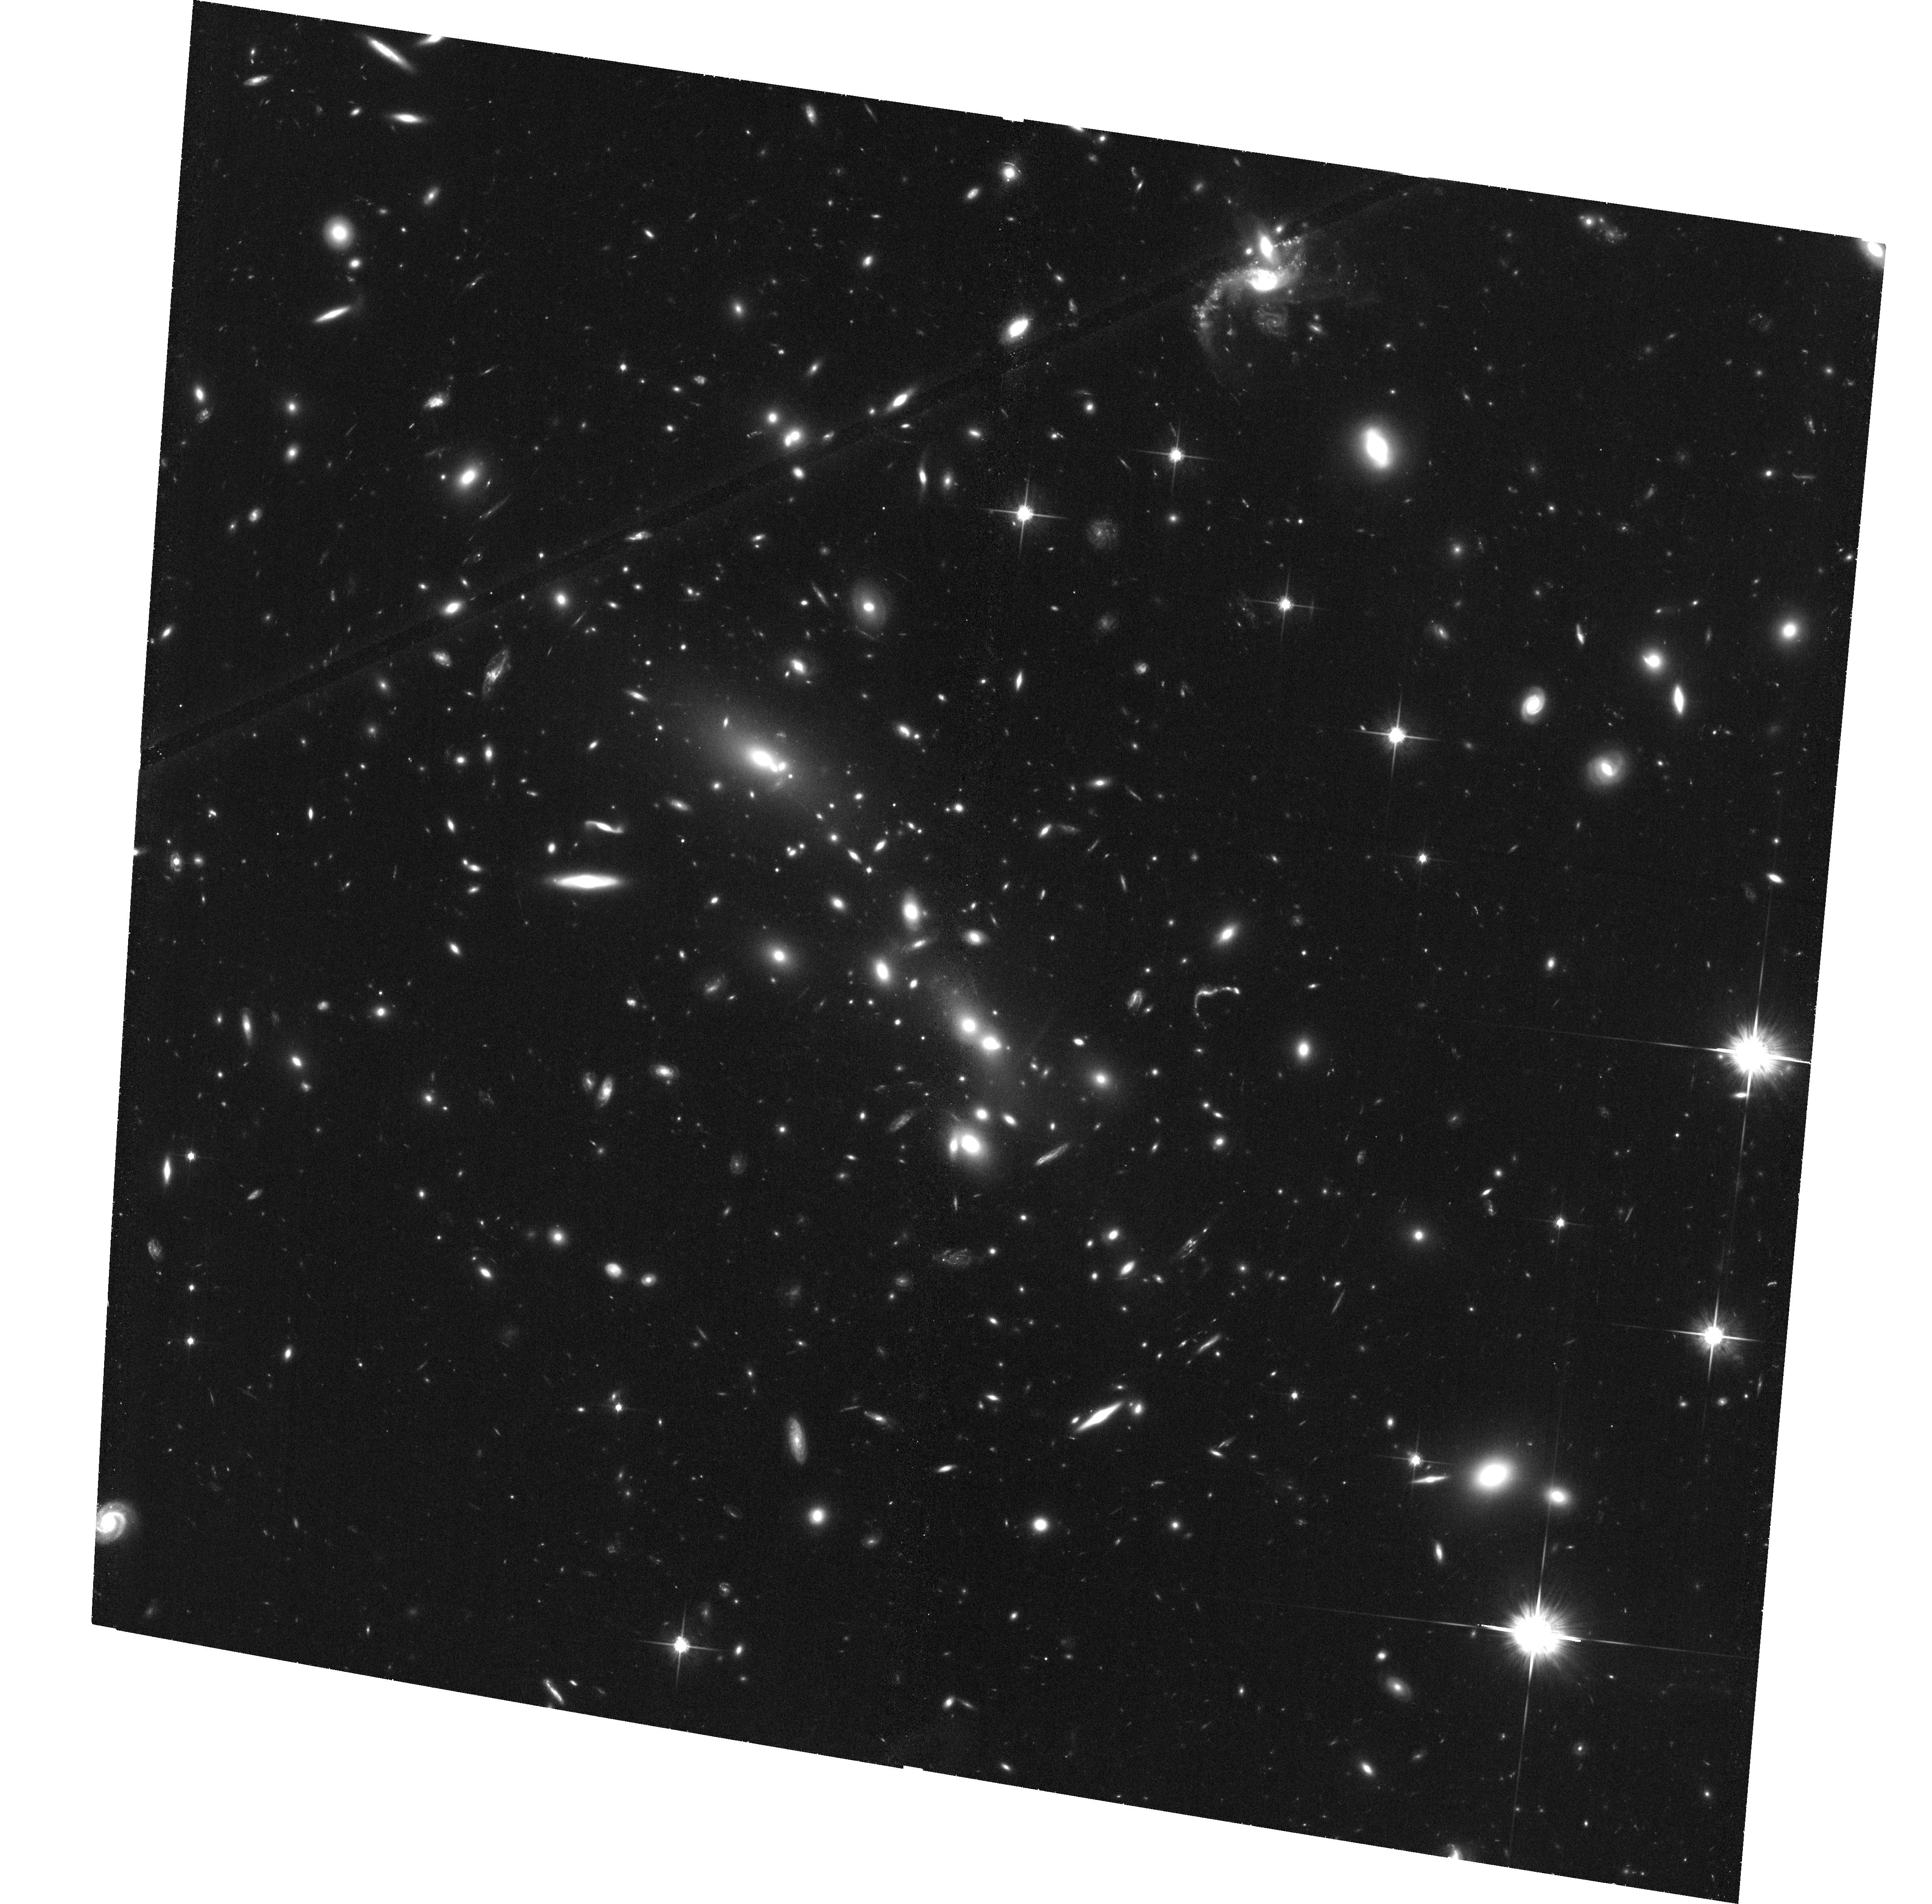
Target: MACSJ0358.8-2955. Instrument: ACS/WFC. Filter: F814W. Exposure: 1.3 h. Observation ID: hst_12313_01_acs_wfc_f814w_jbgy01

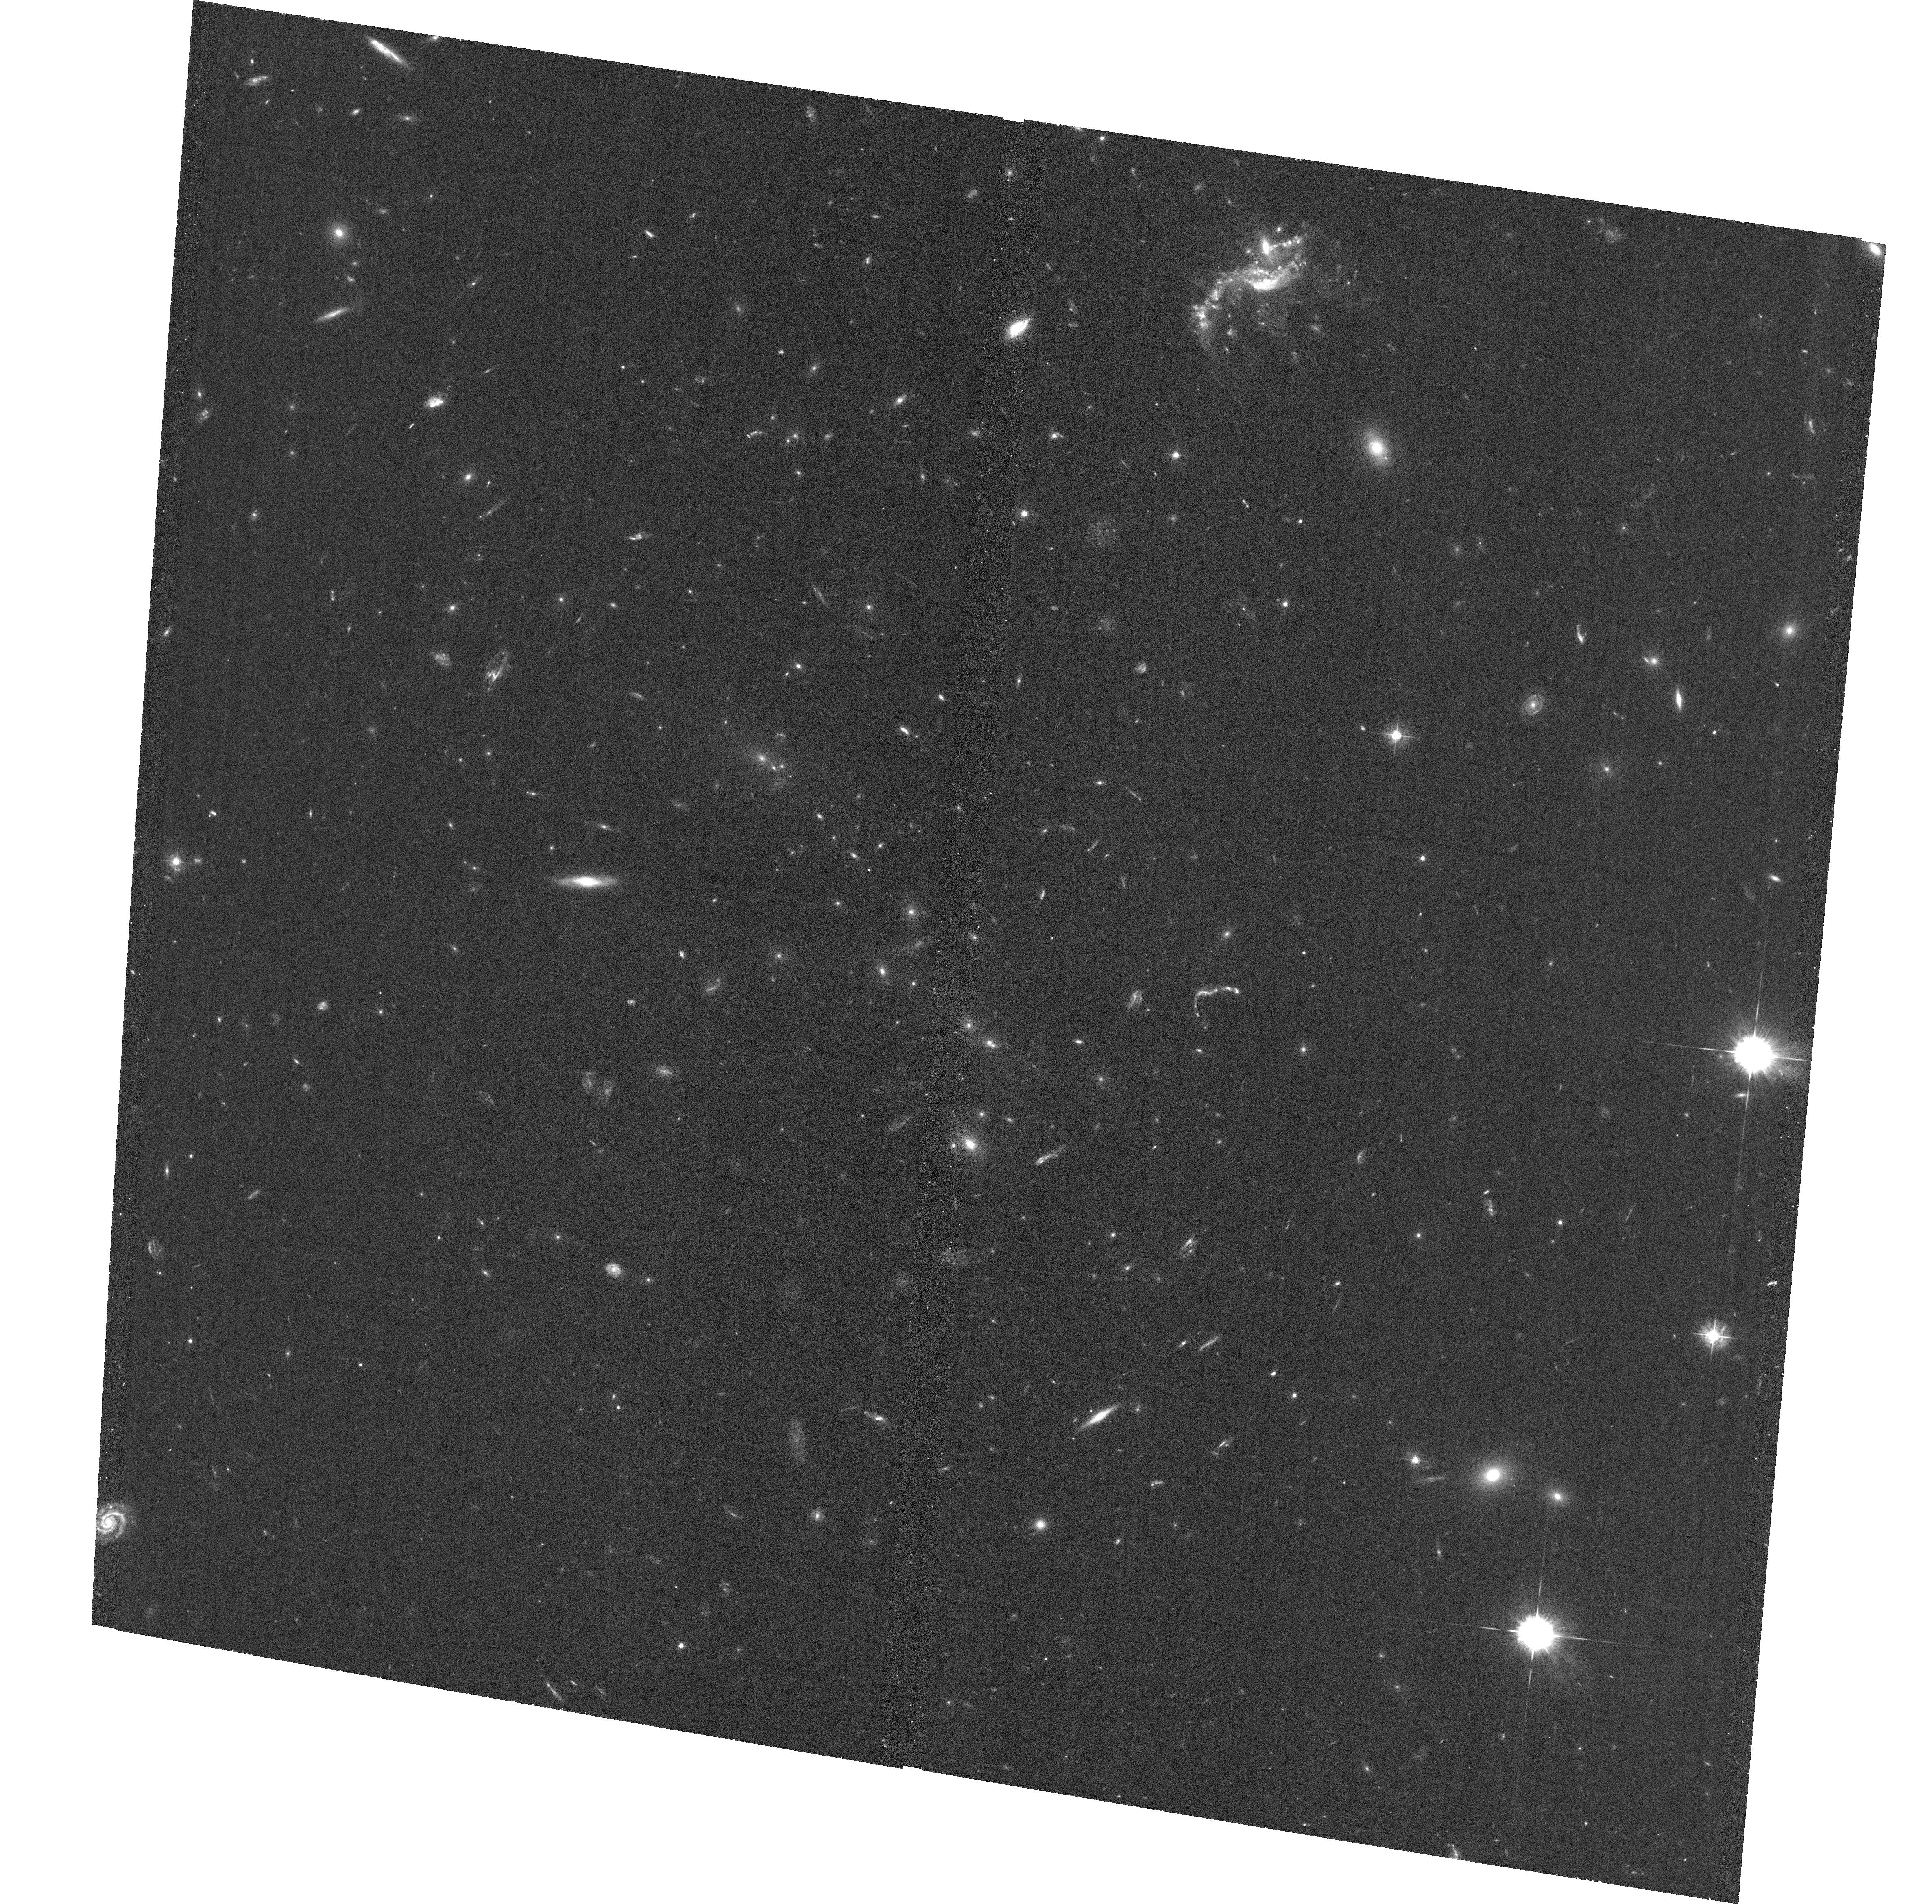
Target: MACSJ0358.8-2955. Instrument: ACS/WFC. Filter: F435W. Exposure: 1.2 h. Observation ID: hst_12313_01_acs_wfc_f435w_jbgy01

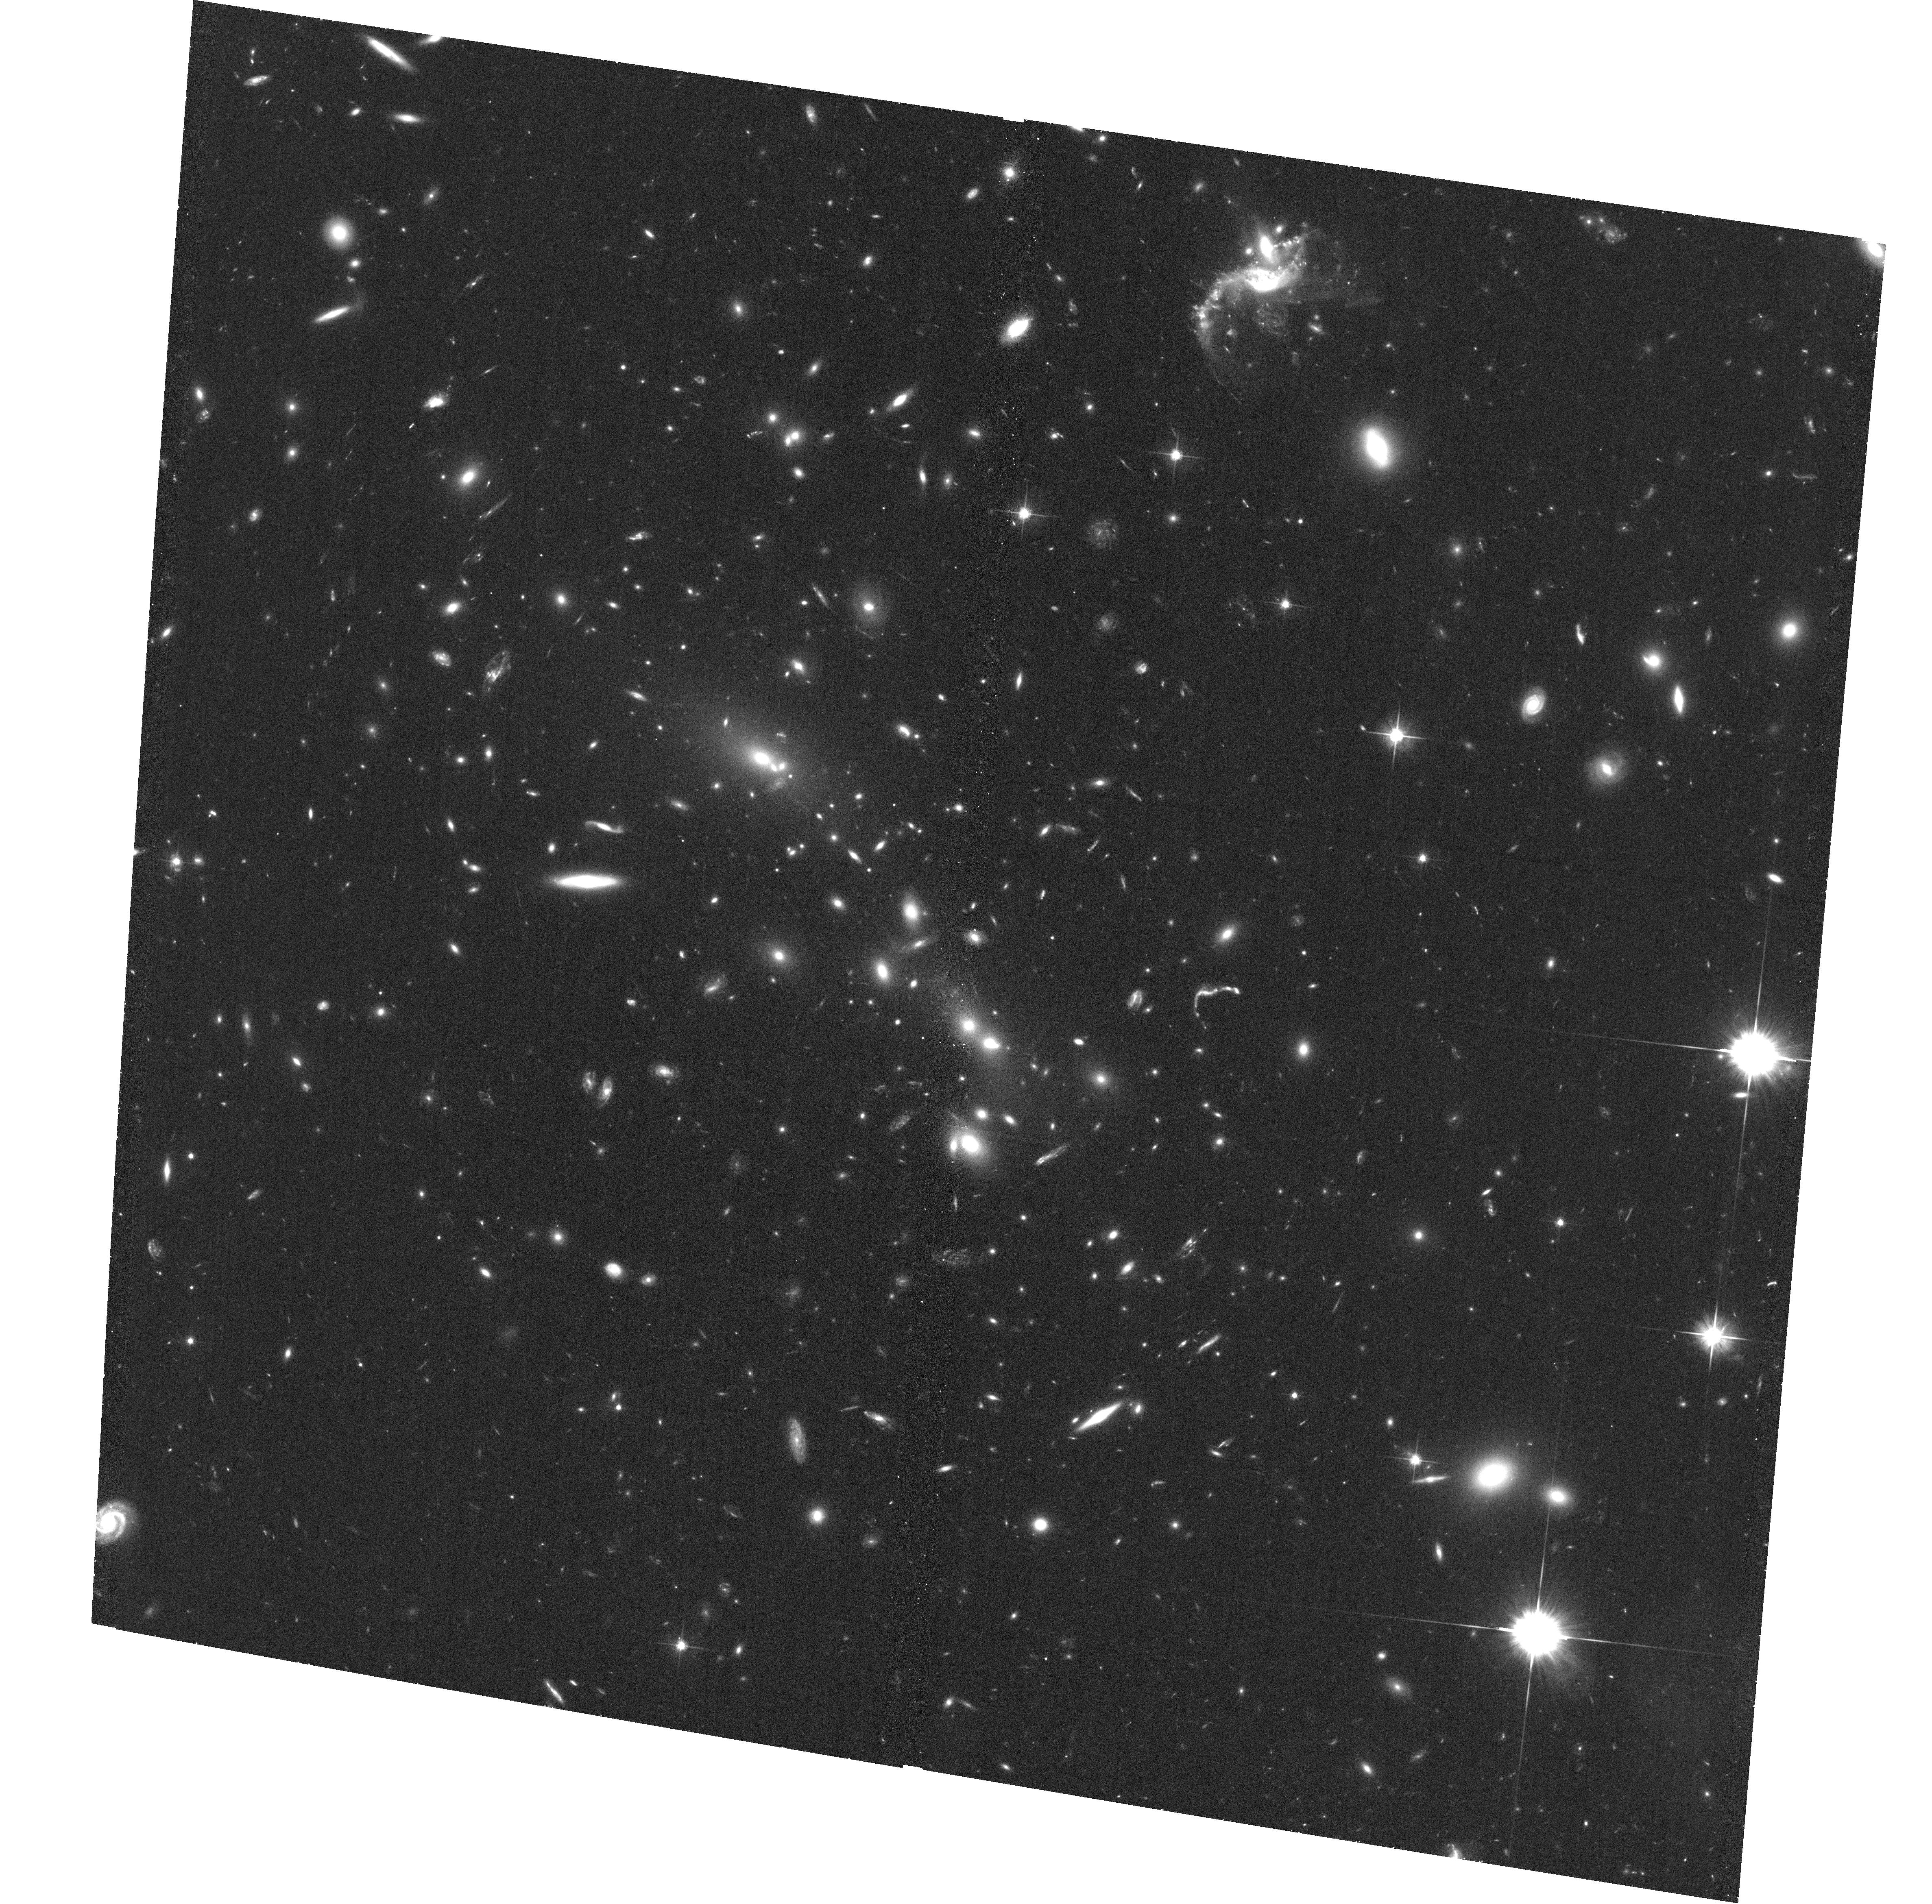
Target: MACSJ0358.8-2955. Instrument: ACS/WFC. Filter: F606W. Exposure: 35 min. Observation ID: hst_12313_01_acs_wfc_f606w_jbgy01

An in-depth study of dark matter in the massive cluster merger MACSJ0358.8-2955 (PI: Ebeling, Harald)

We propose multi-passband observations with HST/ACS (F435W, F606W, and F814W) and moderately deep X-ray observations with Chandra/ACIS-I of the massive cluster merger MACSJ0358.8-2955 at z=0.434. The combination of existing HST/ACS and Chandra/ACIS-I snapshots shows strong evidence for a segregation of luminous and dark matter in a linear cluster merger, making this system a prime candidate for a quantitative study of the properties of dark matter. We have already identified and spectroscopically confirmed two sets of strongly lensed multiple-image systems. The resulting tentative model of the mass distribution shows a highly elongated critical line and further supports a linear, post-collision geometry that may enable a third, independent measurement of the self-interaction cross section of dark matter from cluster mergers. The colour and morphological information provided by the proposed HST/ACS observations will allow us to unambiguously identify additional multiple-image systems to refine our mass model, and to obtain further independent constraints on the mass profile from a weak-lensing analysis. The proposed Chandra/ACIS-I will provide complementary information on the intra-cluster gas, most importantly an accurate mapping of its distribution, but also spatially resolved gas temperatures. In combination with groundbased spectroscopy (underway), these observations will permit us to reconstruct the three-dimensional geometry and dynamics of this merger and to perform an independent test of the results on the existence and properties of dark matter obtained for the Bullet Cluster and MACSJ0025.4-1222.